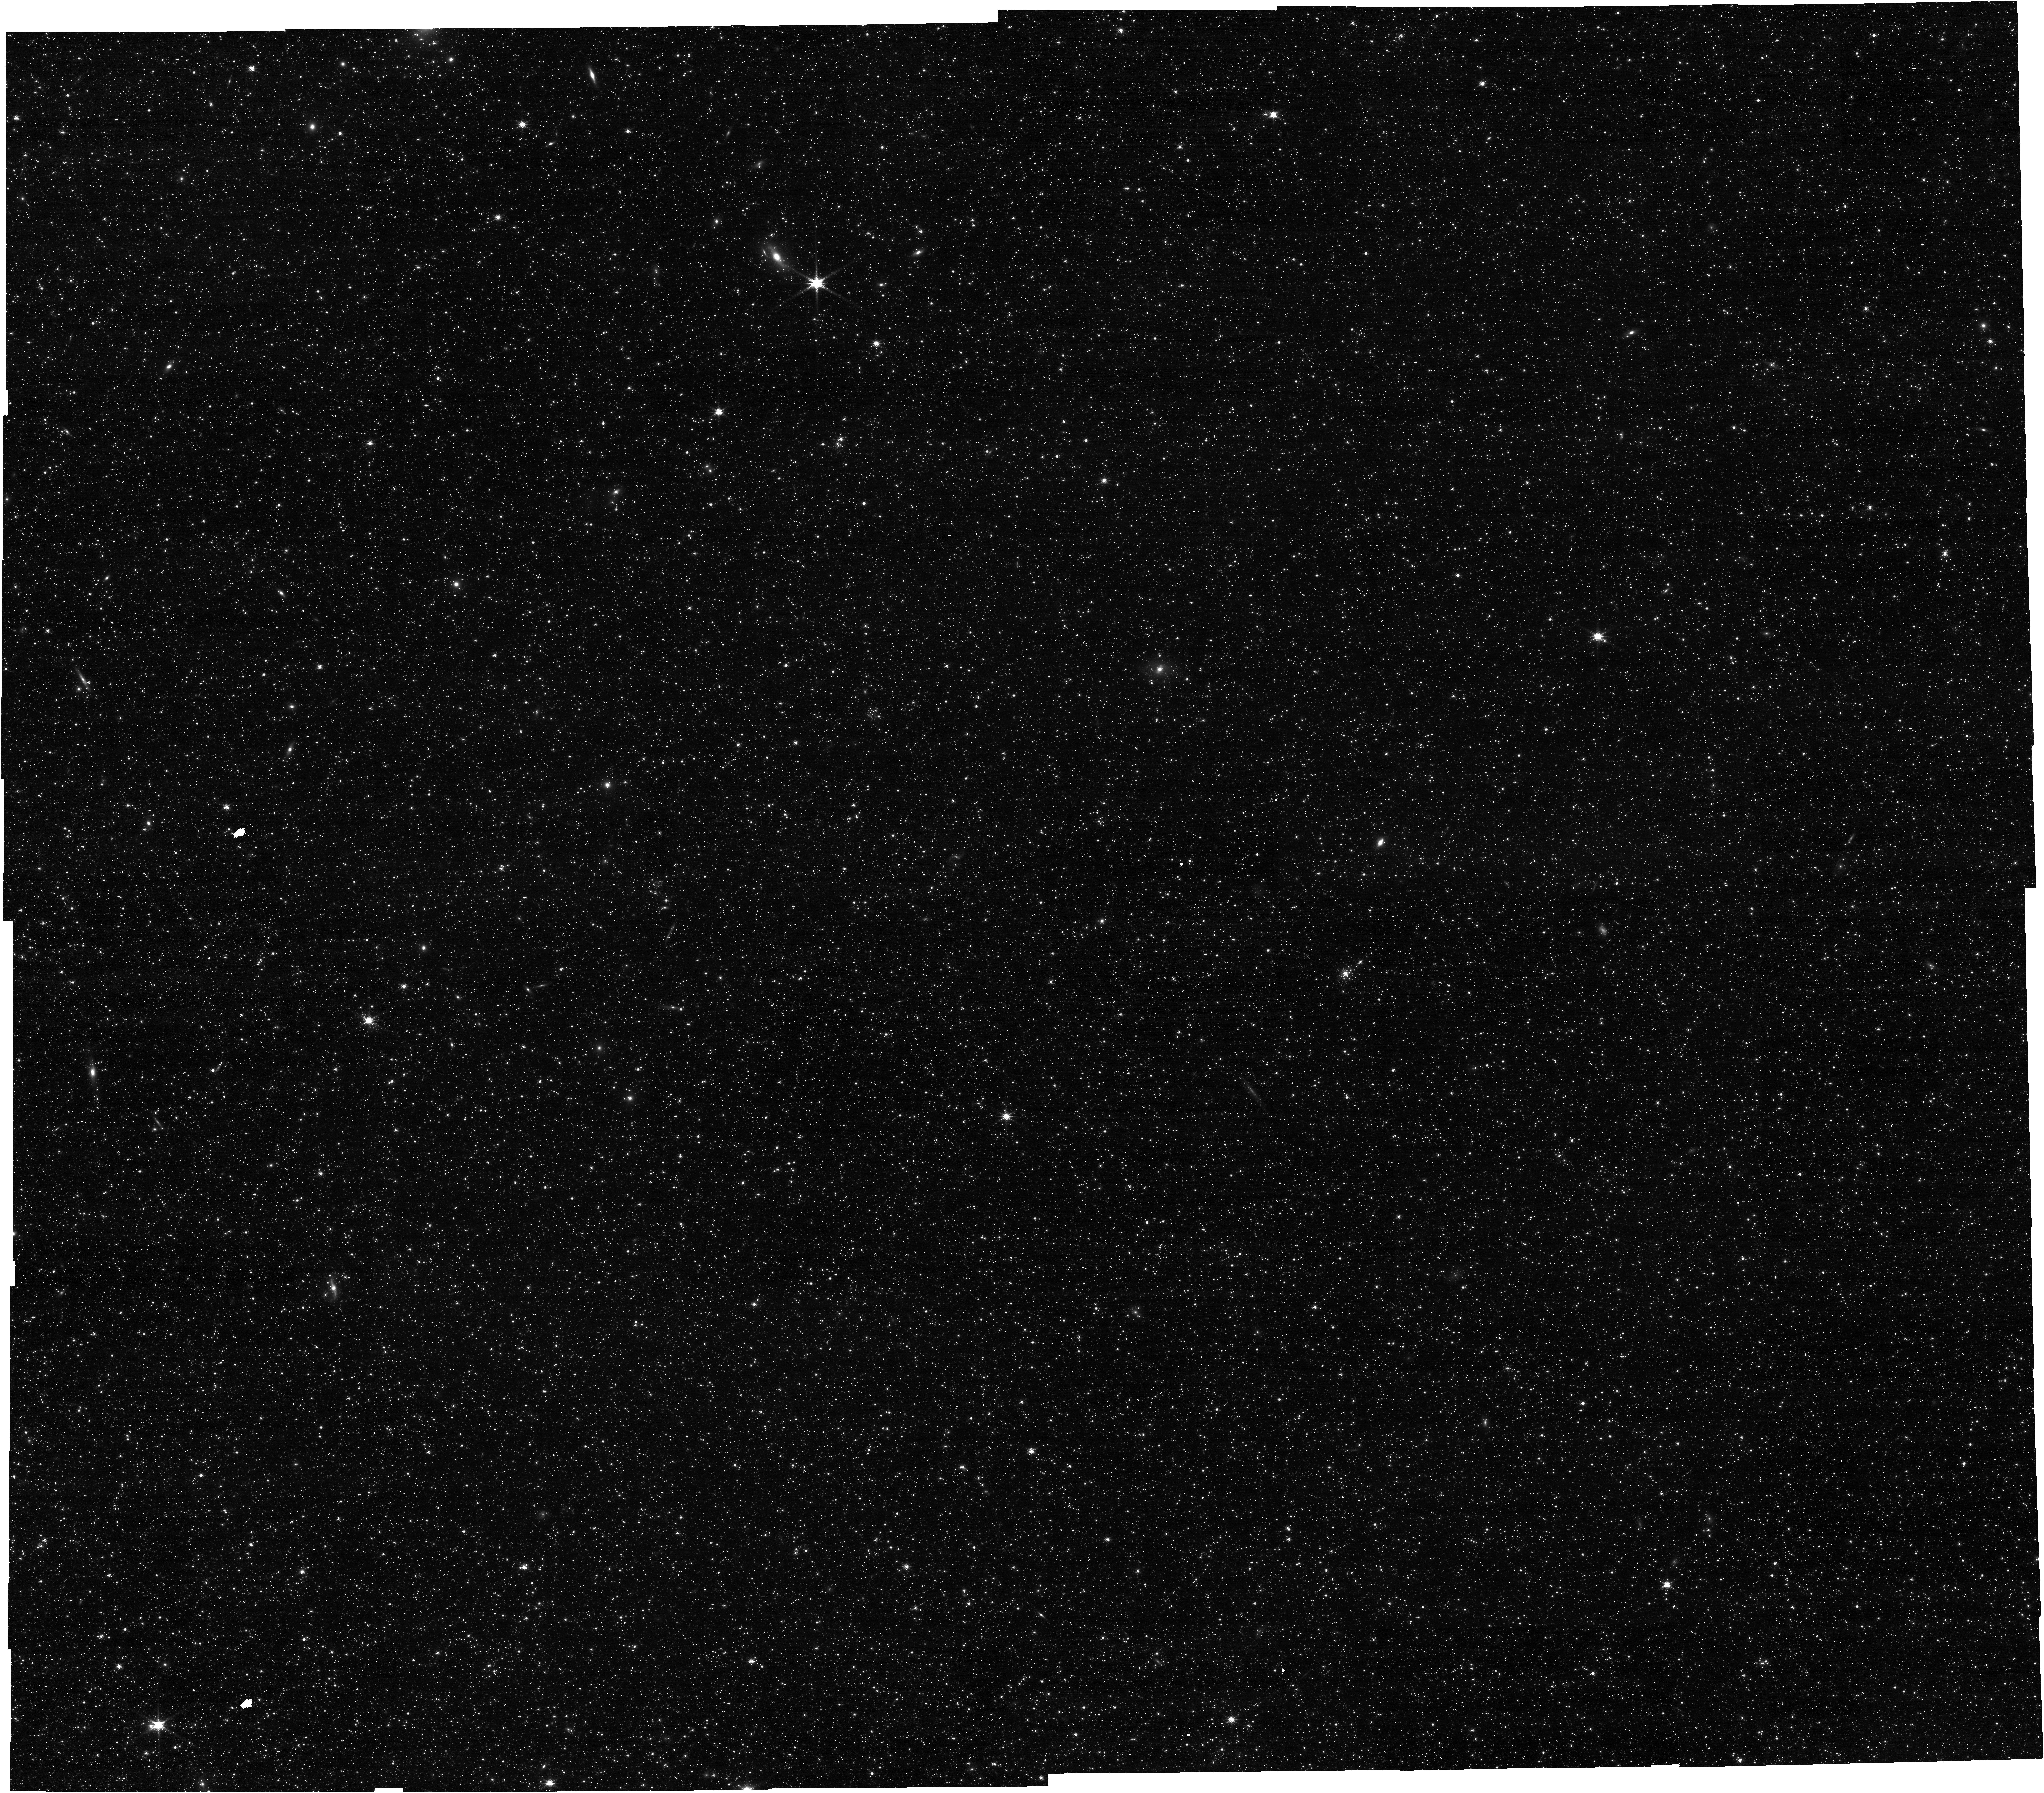
Target: M31-NIRCAM-PREIMAGING
Instrument: NIRCAM
Filter: F150W
Exposure: 26 min
Observation ID: jw02609-o011_t006_nircam_clear-f150w

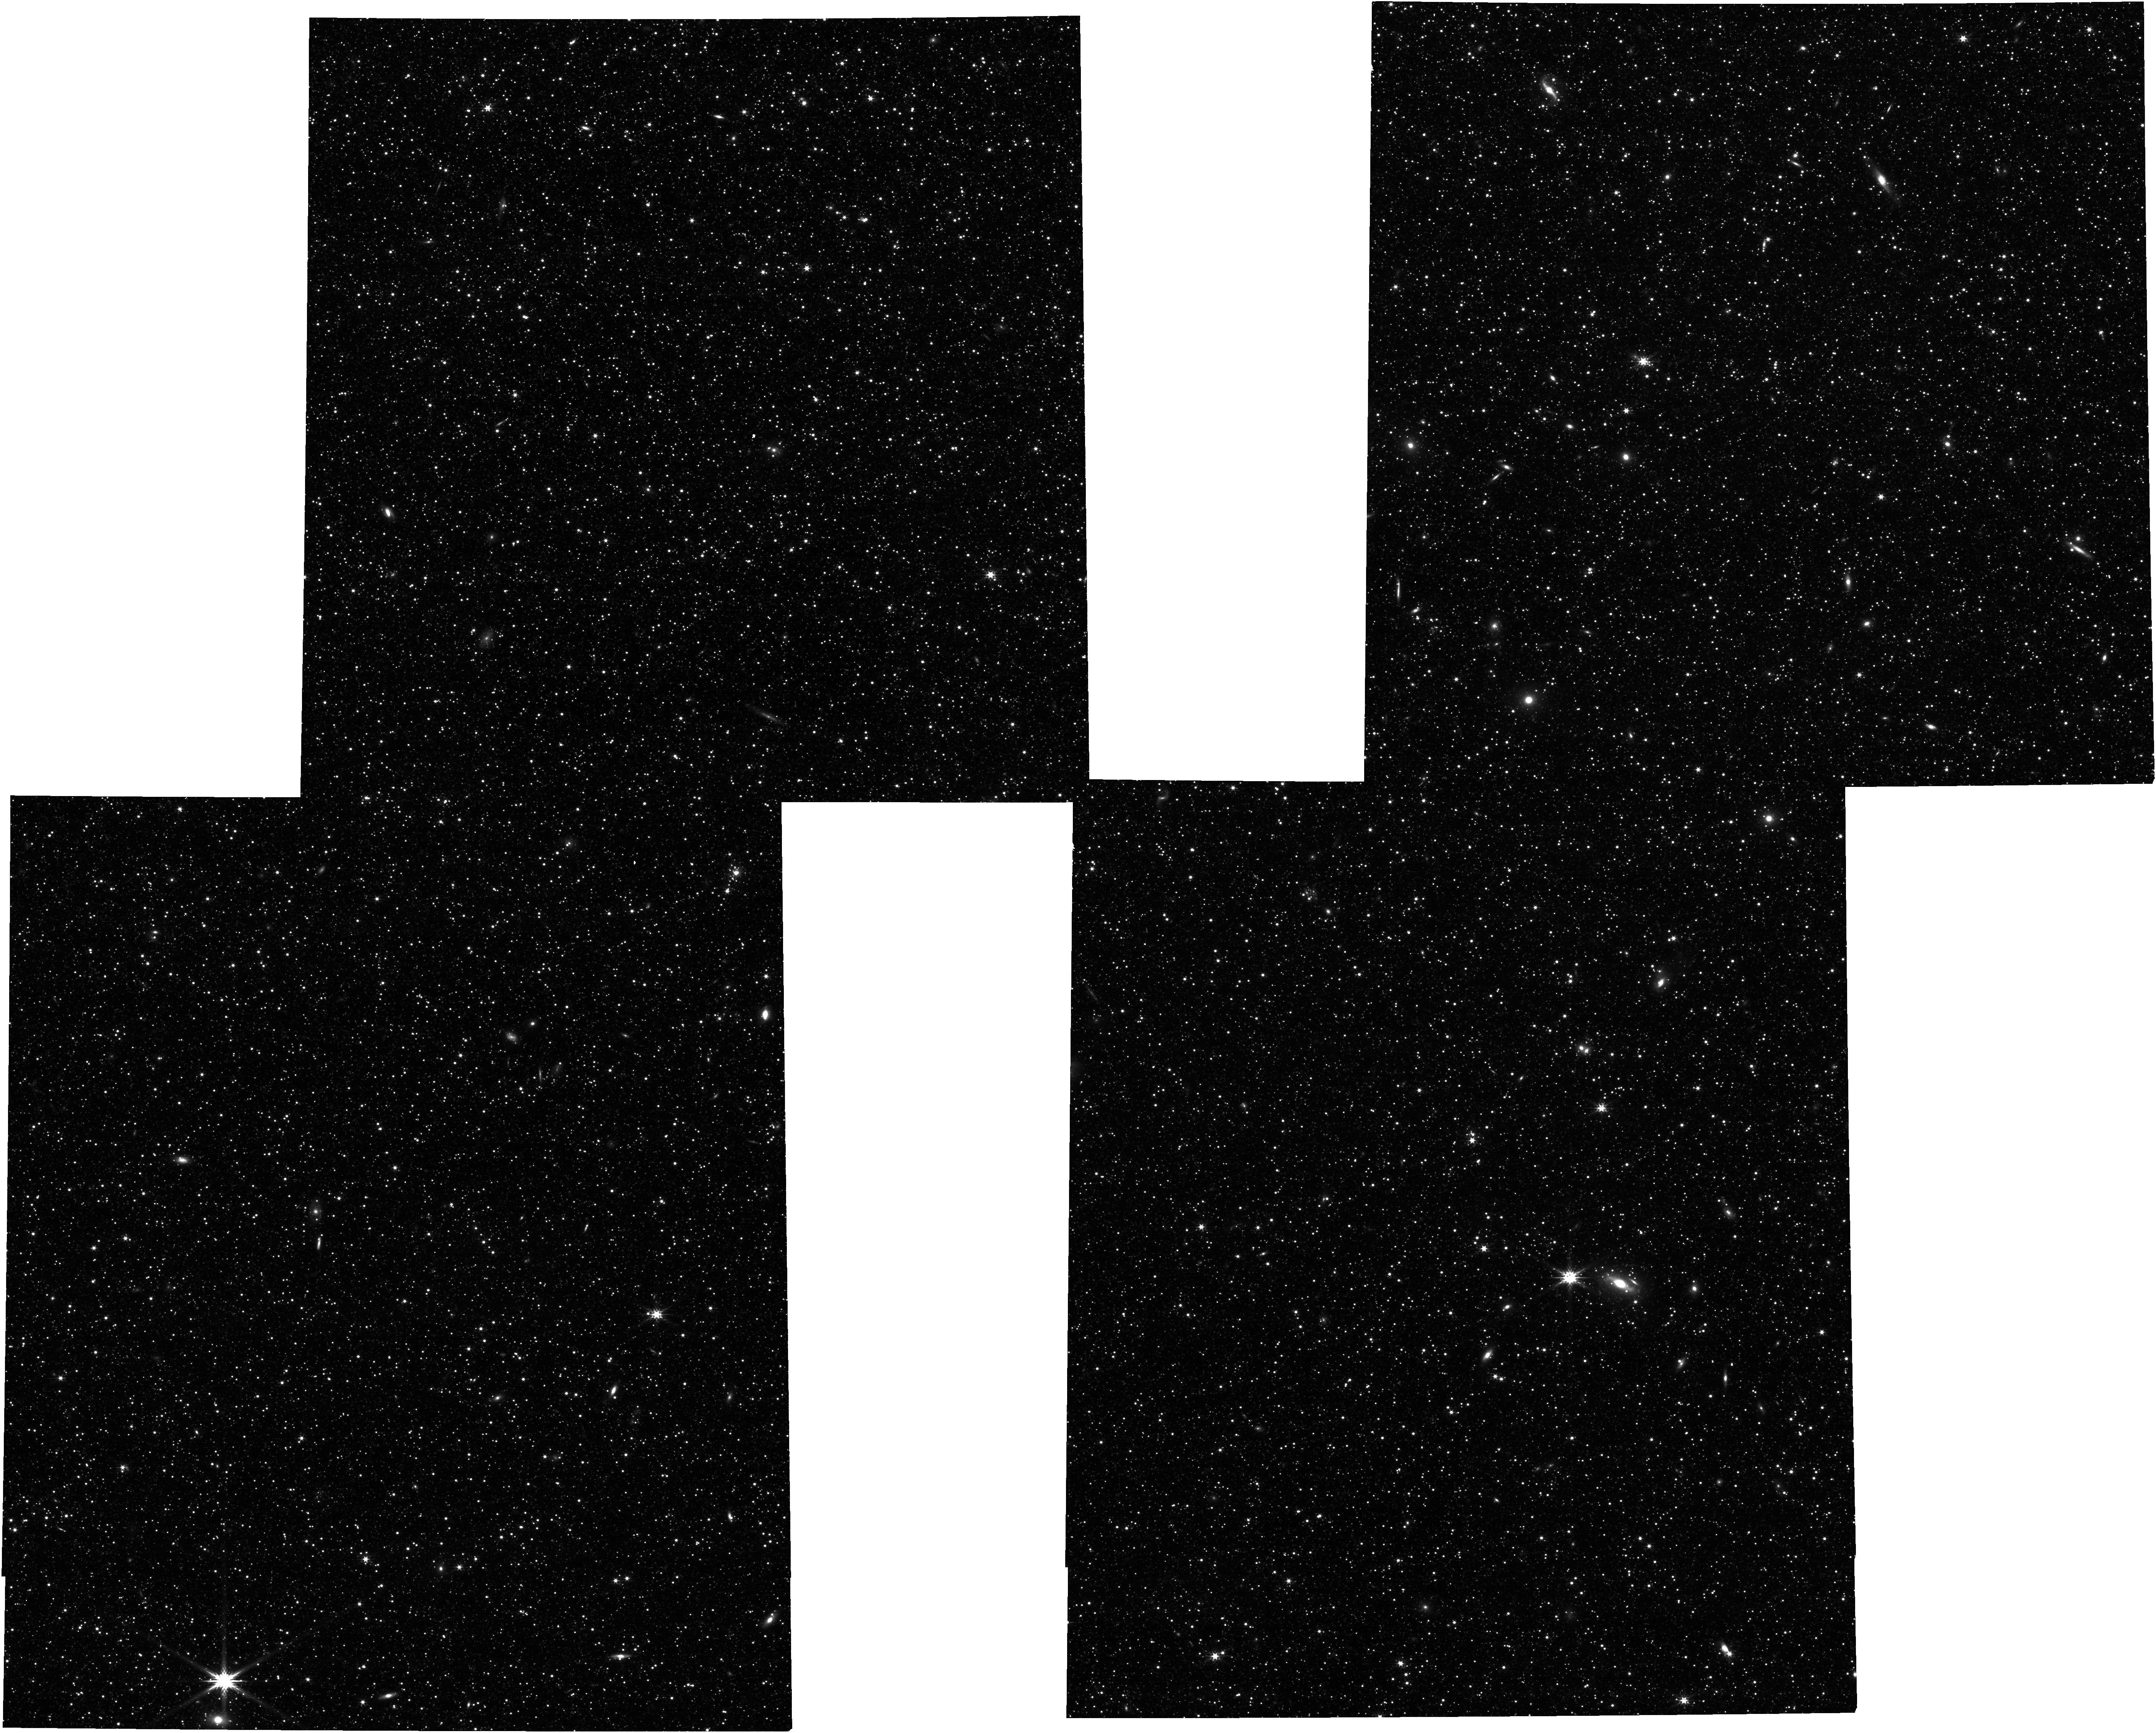
Target: M31-NIRCAM-PREIMAGING
Instrument: NIRCAM
Filter: F277W
Exposure: 10 min
Observation ID: jw02609-o001_t006_nircam_clear-f277w

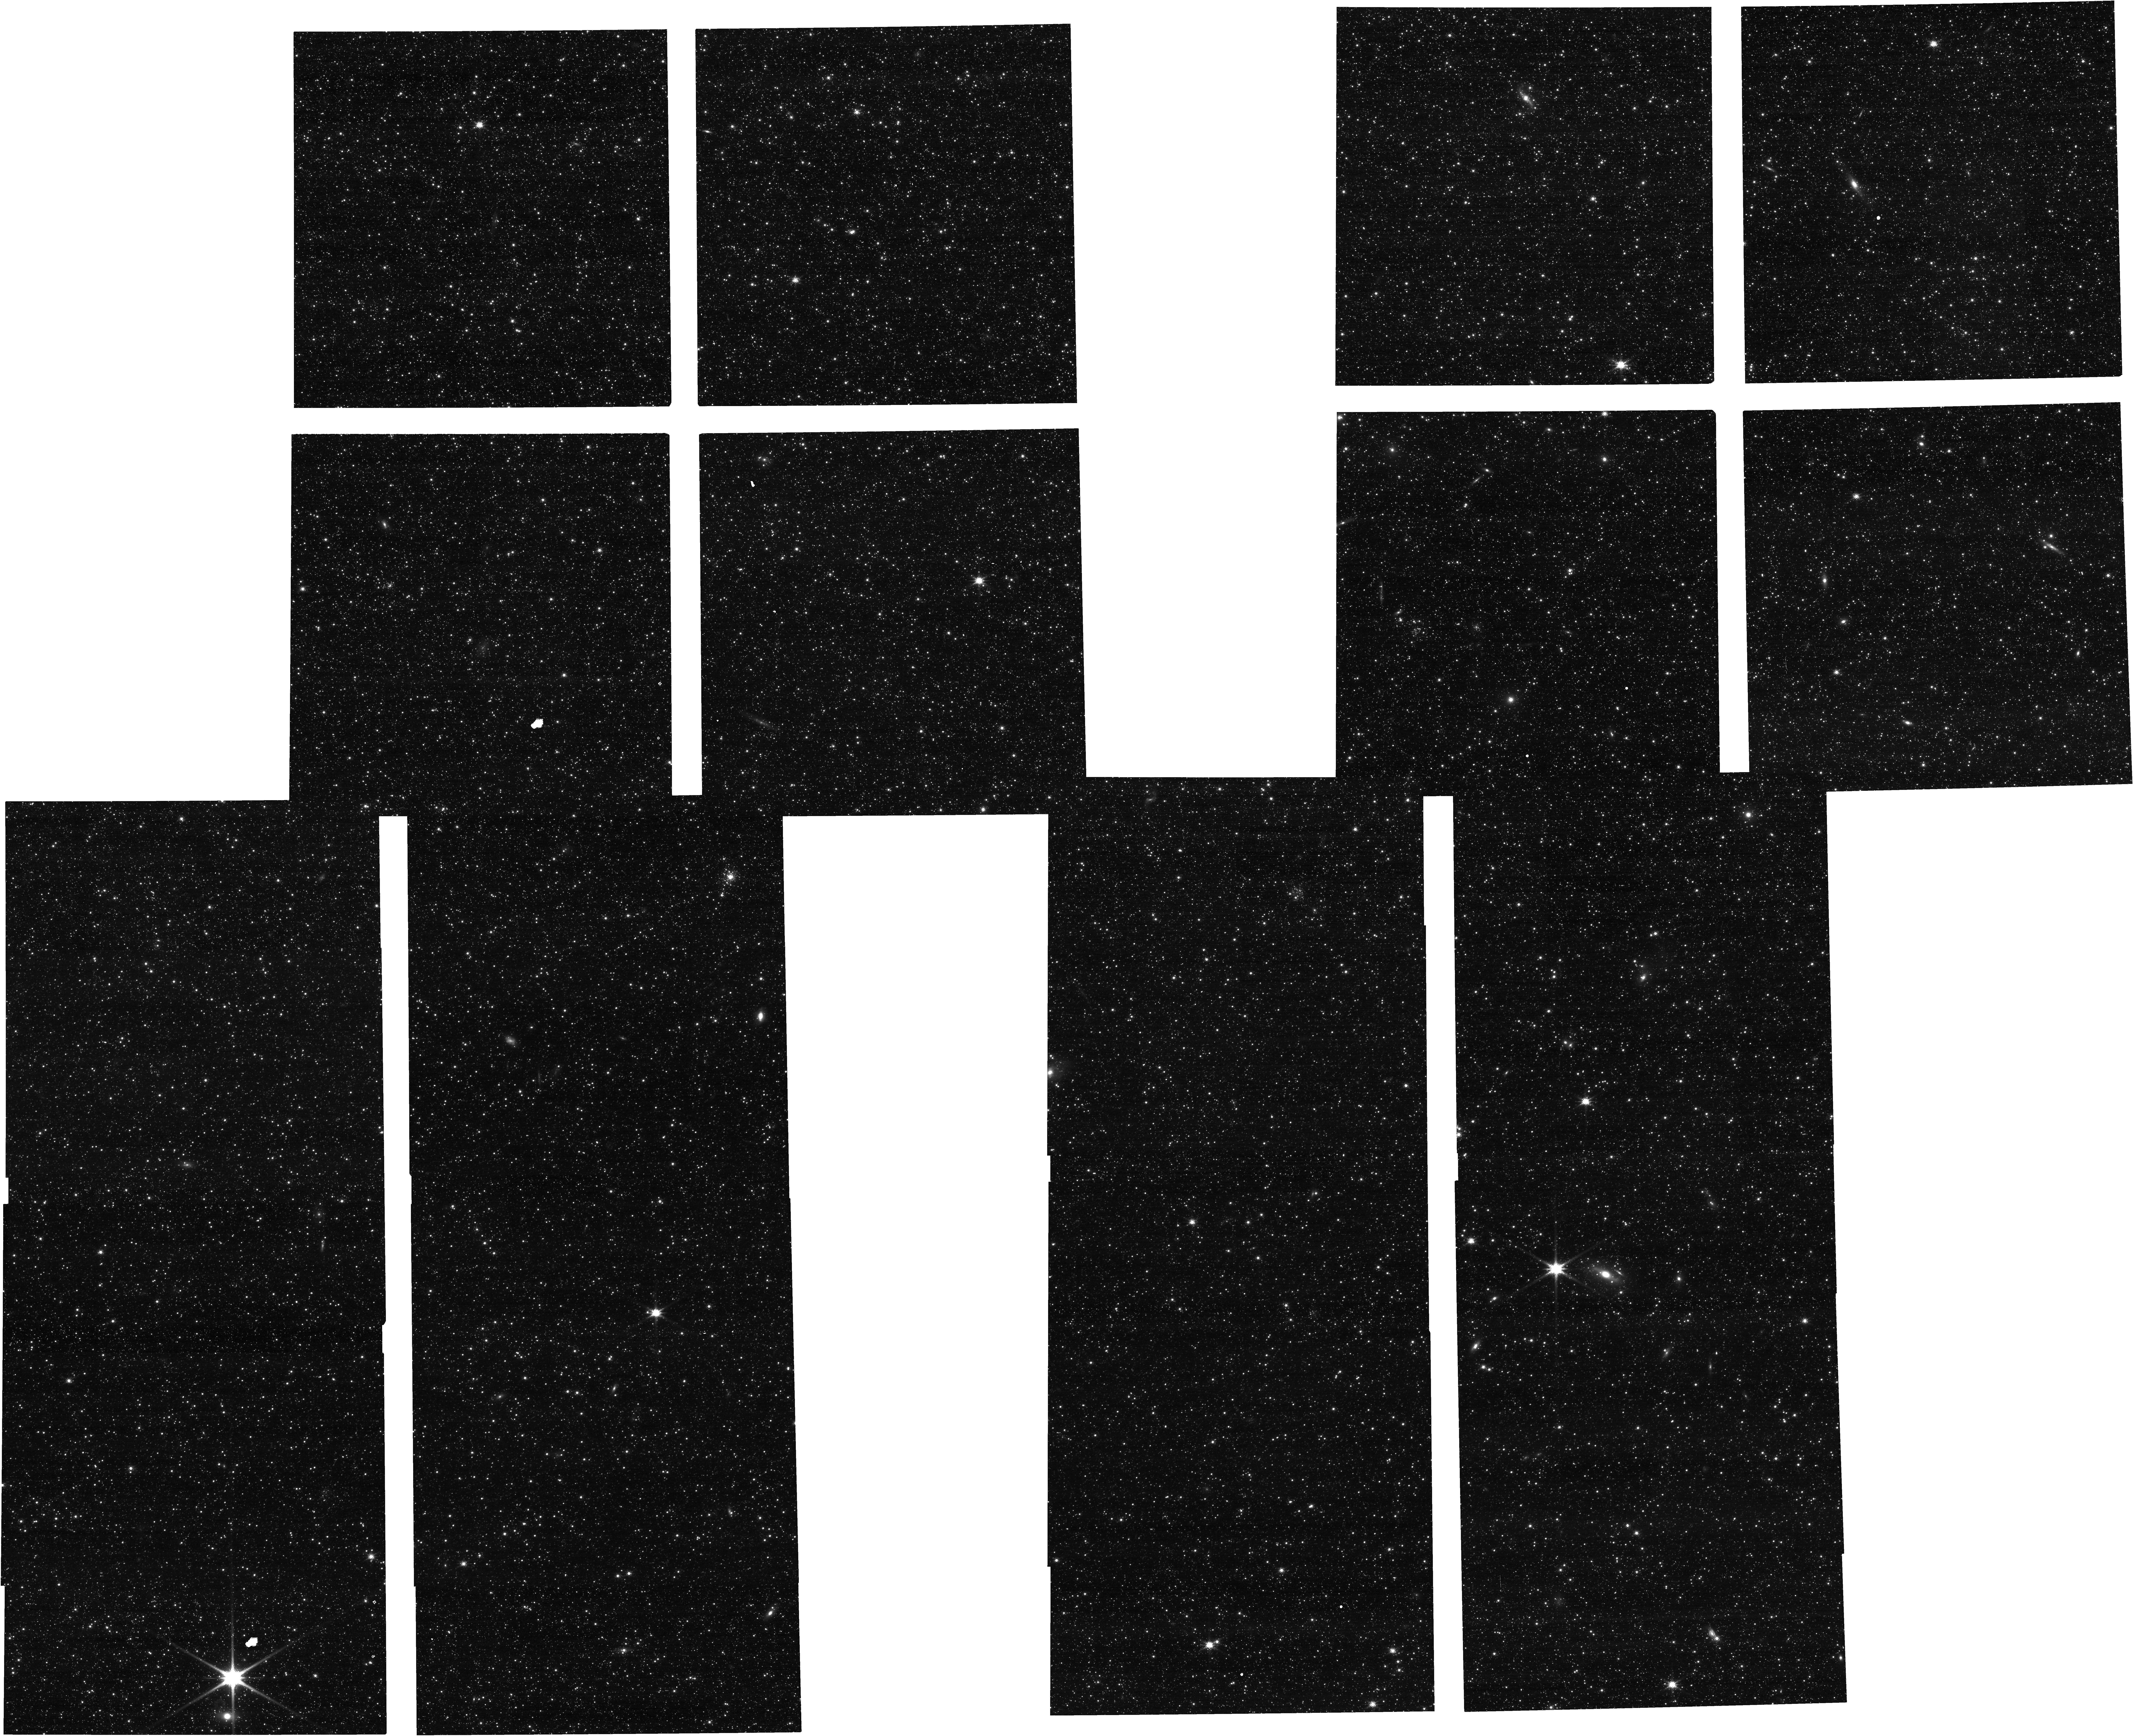
Target: M31-NIRCAM-PREIMAGING
Instrument: NIRCAM
Filter: F150W
Exposure: 10 min
Observation ID: jw02609-o001_t006_nircam_clear-f150w

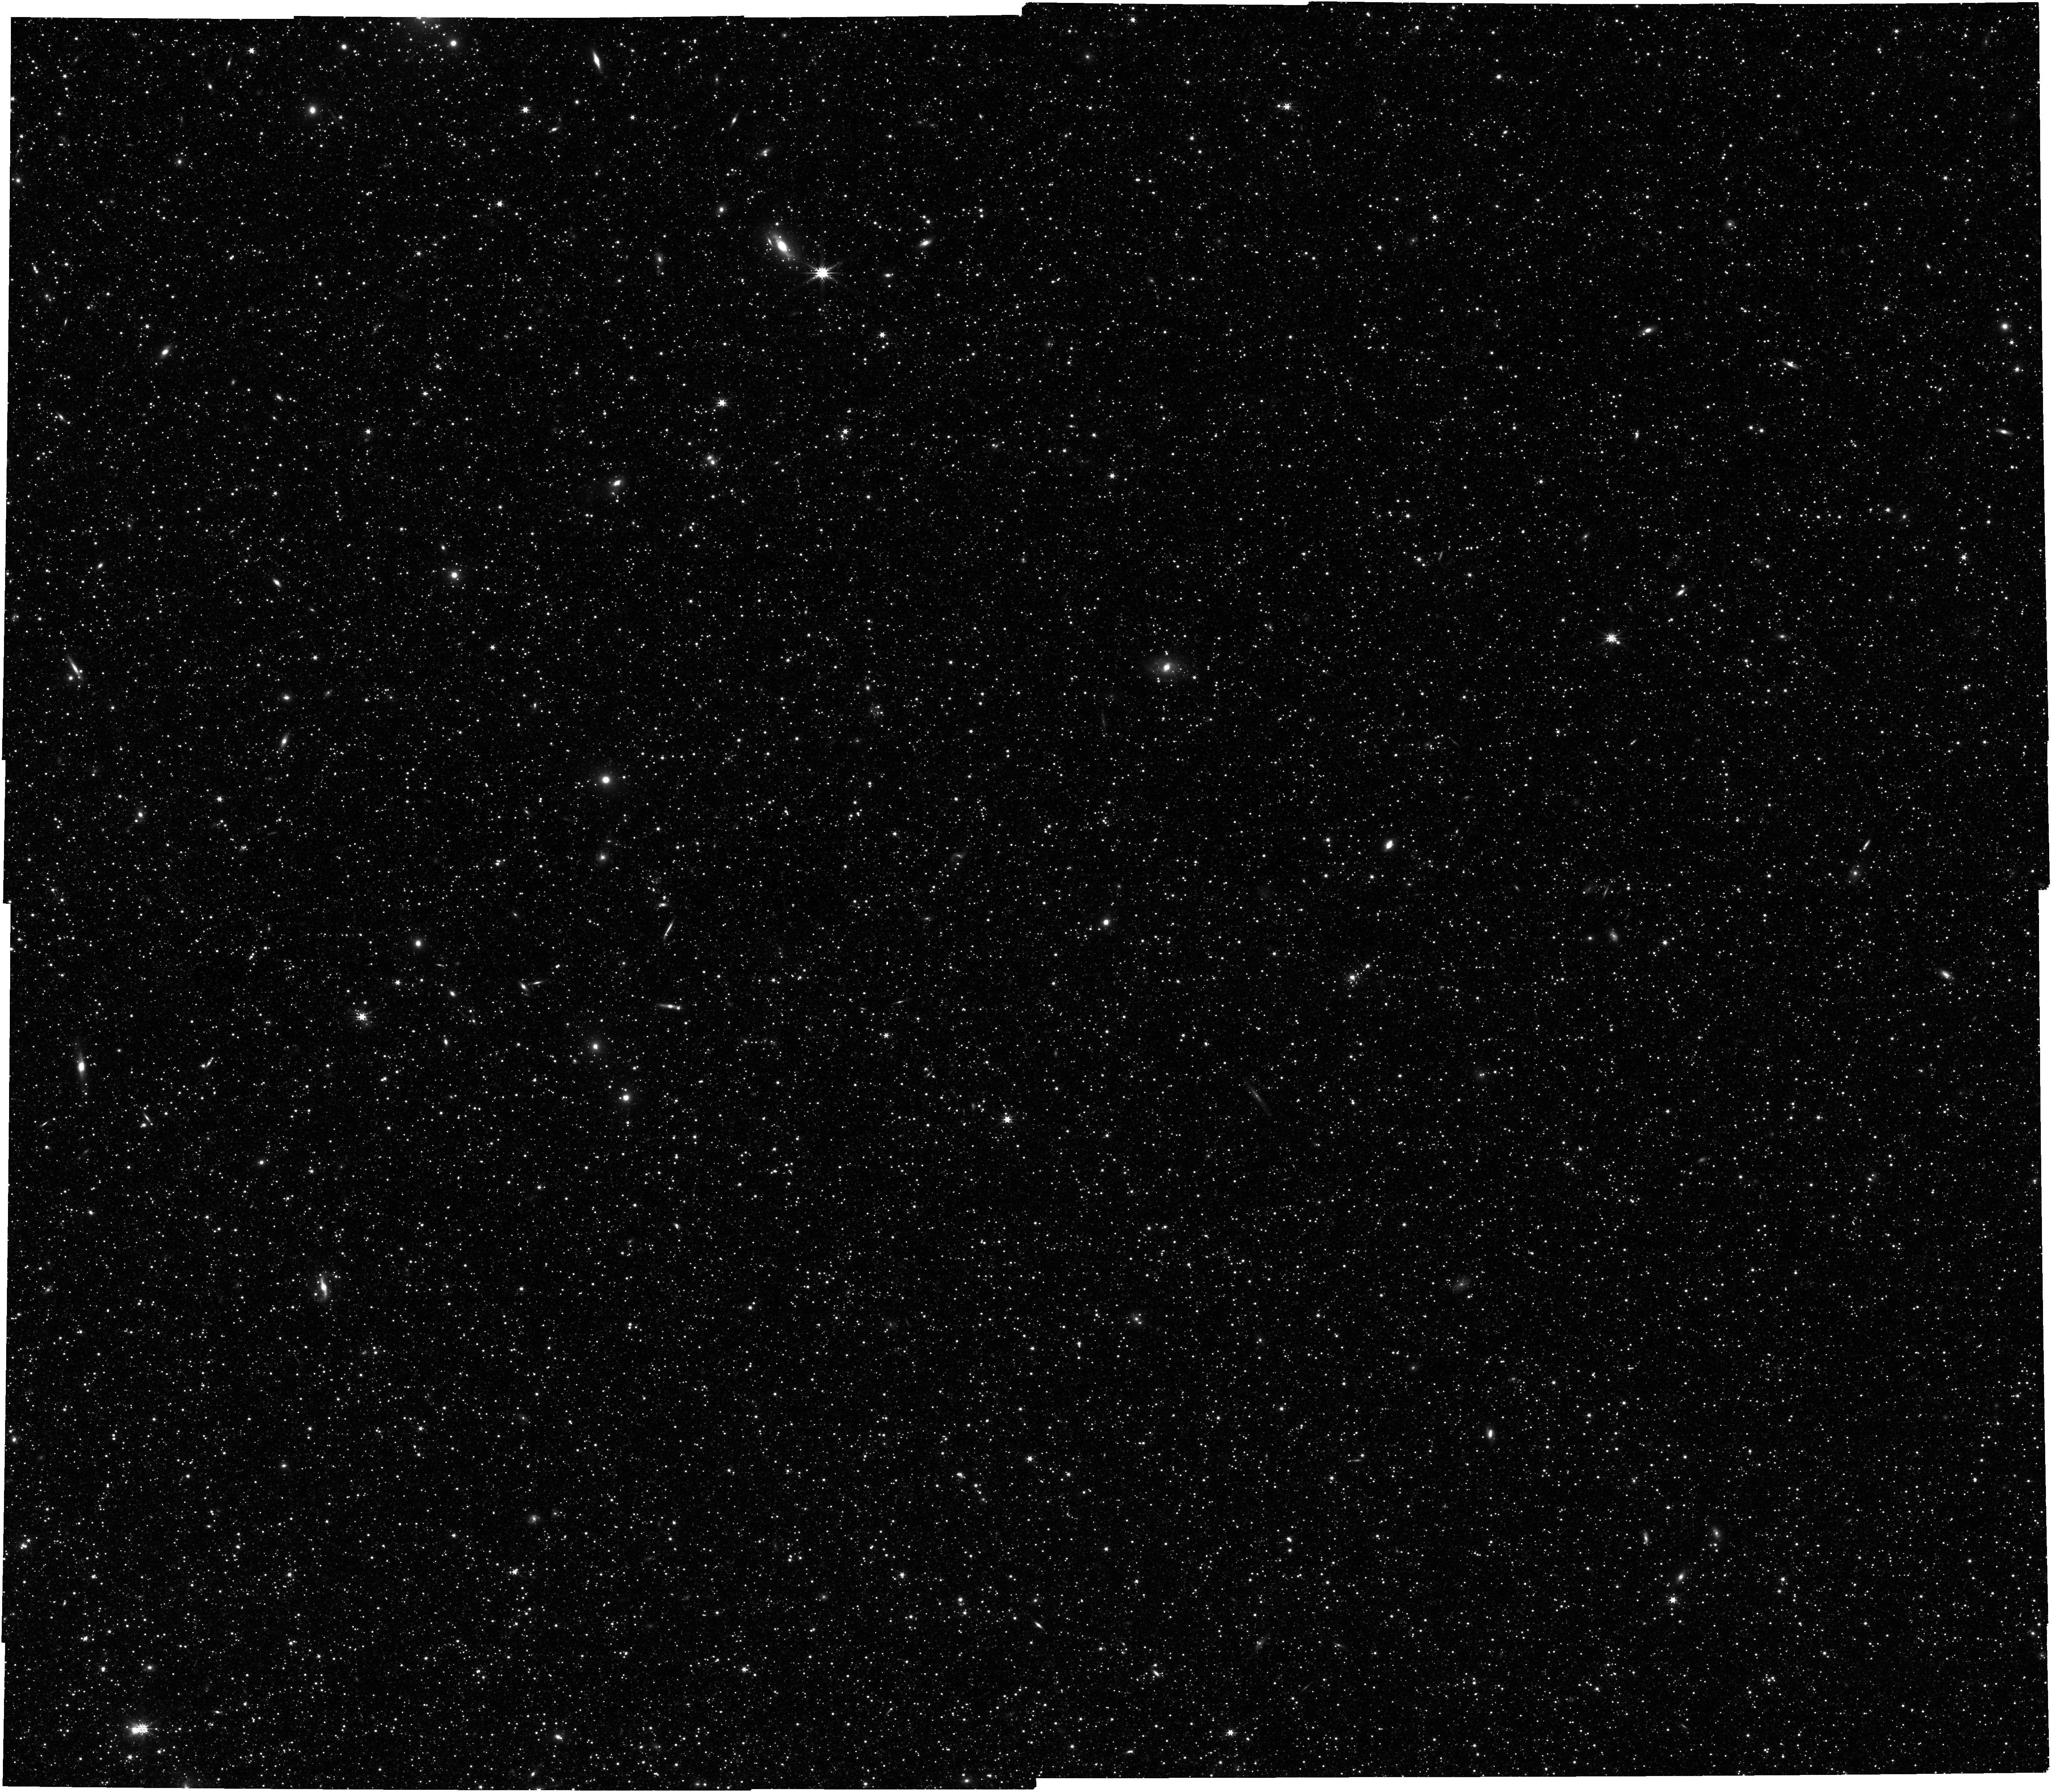
Target: M31-NIRCAM-PREIMAGING
Instrument: NIRCAM
Filter: F277W
Exposure: 26 min
Observation ID: jw02609-o011_t006_nircam_clear-f277w

Searching for the Alpha-Abundance Bimodality in the M31 Disk (PI: Nidever, David)

The recent era of large, ground-based abundance surveys has unraveled the chemical structures of our Milky Way galaxy. The most striking abundance feature is the alpha-abundance bimodality. The low-alpha stars are younger (1-8 Gyr) while the high-alpha stars are older (8-12 Gyr) and have a thicker distribution. There are a number of different models that attempt to explain this chemical feature, but so far none have been strongly favored by the data. However, they do make different predictions about the prevalence of the alpha-bimodality in Milky Way-mass galaxies. Therefore, we propose to take NIRSpec MSA medium-resolution (R=2700), high-S/N observations of ~130 red giant branch stars in the M31 disk with which we will measure precise metallicity and alpha-abundances (to ~0.03 dex) and search for an alpha-bimodality. These first precise elemental abundances in the M31 disk will double our sample of MW-mass galaxies with which to compare and constraint the models. This will allow us to take a big step forward in our understanding of the most important chemical process at work in our galaxy. In addition, we will use the abundance information, in combination with accurate star formation histories from the PHAT survey, to probe the chemical evolution of the M31 disk in more detail using one-zone chemical evolution models that will allow us to constrain the star formation efficiency, inflow and outflow rates, and initial mass function. This pilot program will demonstrate the utility of NIRSpec for obtaining individual elemental abundances to explore the chemical enrichment of stellar populations lying well beyond the Milky Way in the Local Group.